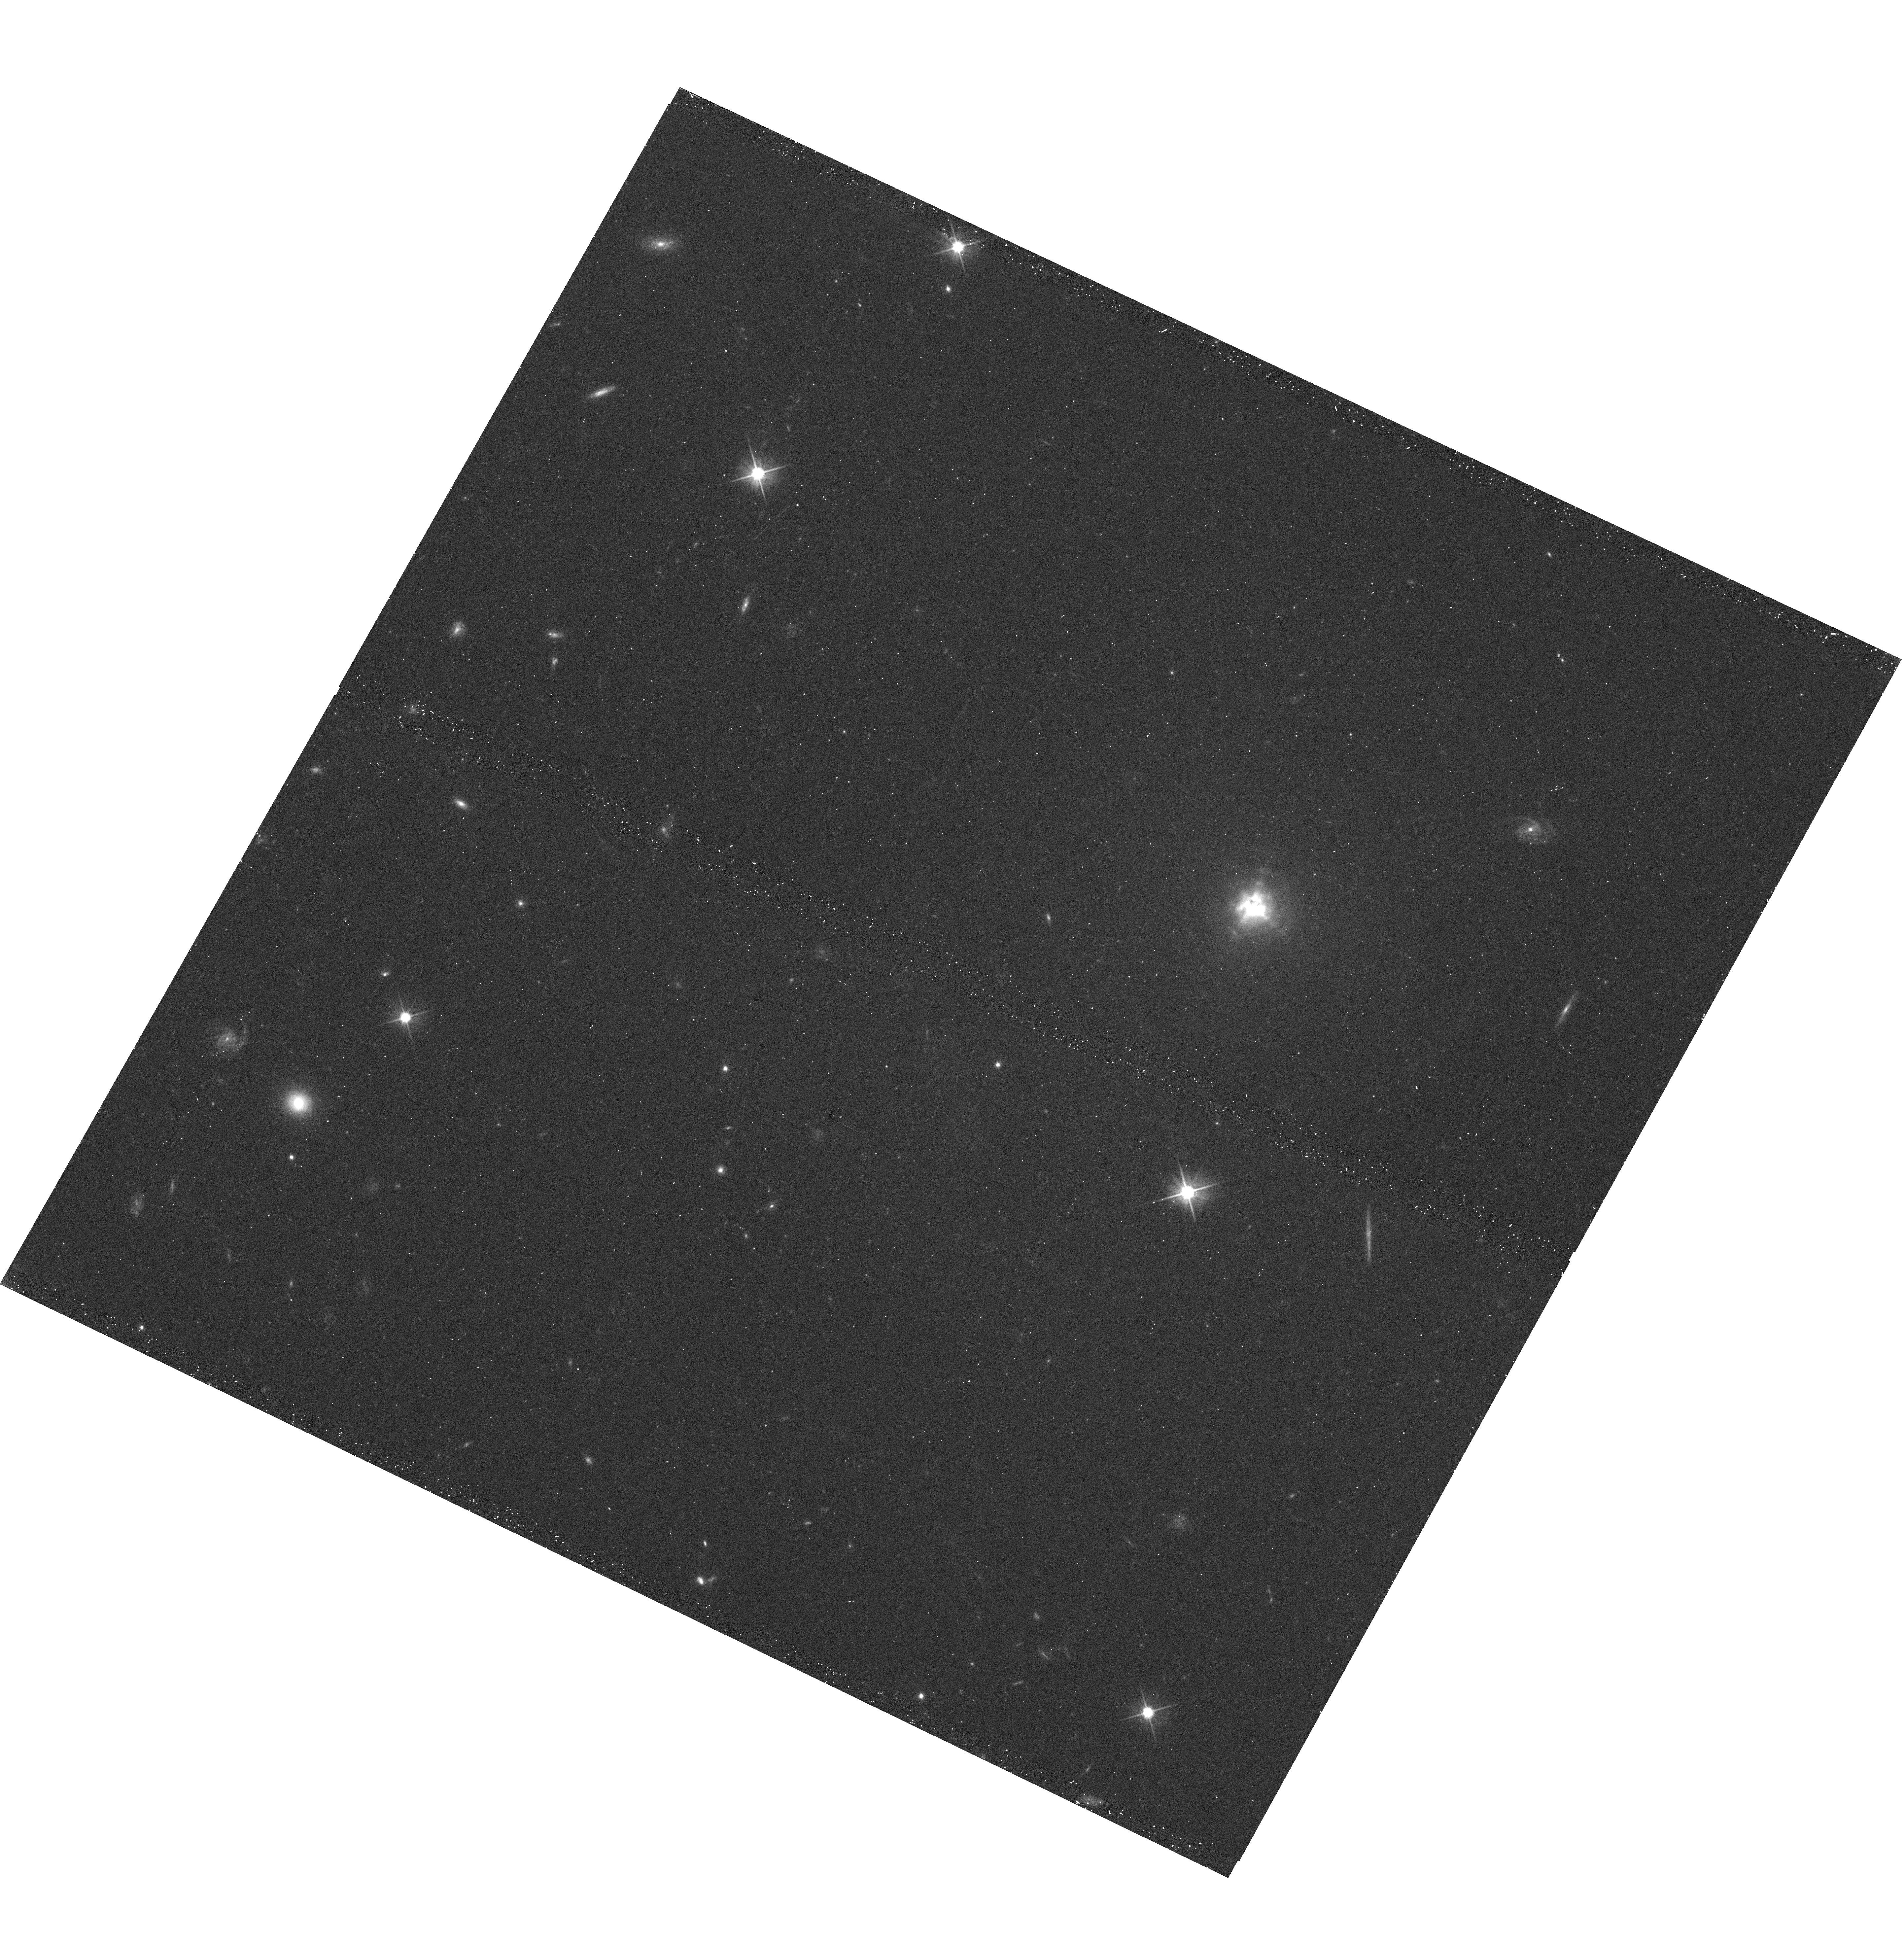
Target: IRC+10216
Instrument: WFC3/UVIS
Filter: F606W
Exposure: 12 min
Observation ID: hst_14501_03_wfc3_uvis_f606w_id4403

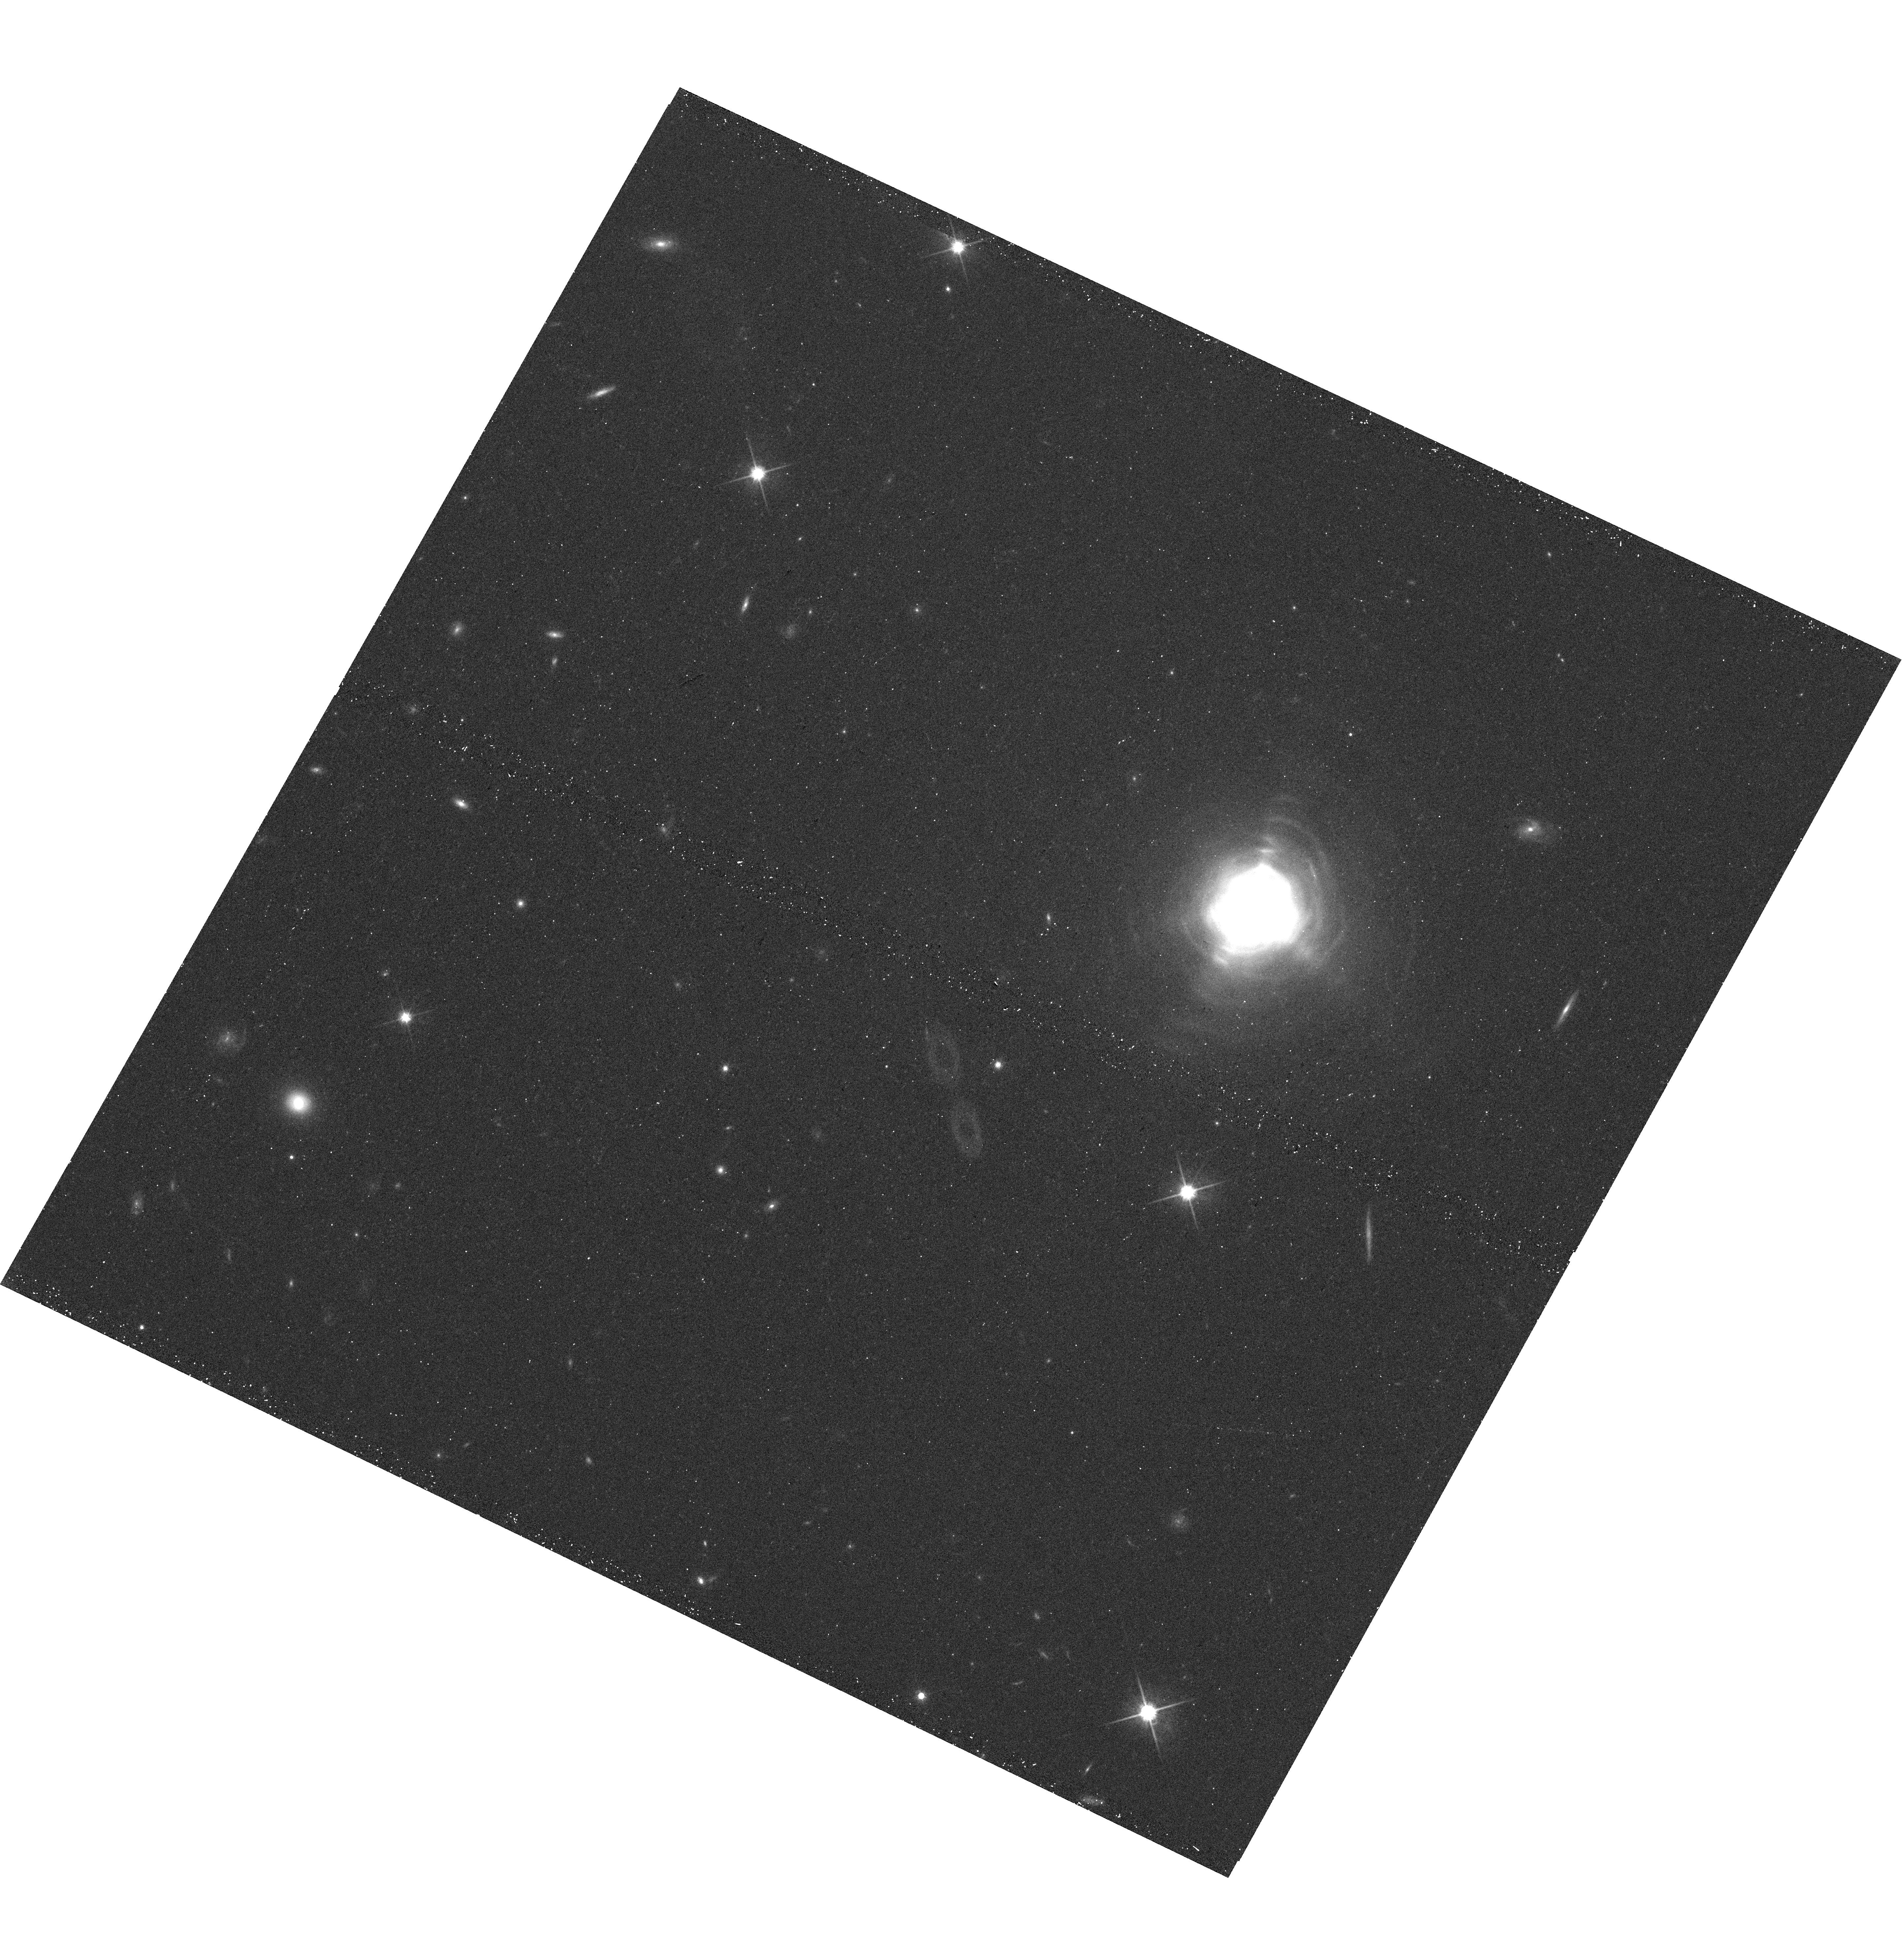
Target: IRC+10216
Instrument: WFC3/UVIS
Filter: F814W
Exposure: 12 min
Observation ID: hst_14501_03_wfc3_uvis_f814w_id4403

Confirming the wide binary companion of IRC+10216 (PI: Kim, Hyosun)

The latest HST optical images of the nearest carbon-rich asymptotic giant branch (AGB) star IRC+10216 revealed two point-like sources at the center of its circumstellar envelope (CSE). A plausible interpretation is that the dense inner envelope is clearing, and hence revealing the central binary stars and the associated structures. Since IRC+10216 has changed so dramatically in 10 years, more frequent monitoring is necessary. A similar dramatic change is also found in the near-infrared (NIR). The clumps detected over two decades have disappeared in a ground-based observation in Feb. 2016, leaving a single peak in H and K and two peaks in J. The second peak in J has a different color from that of the primary peak and its CSE, implying a different origin and thus supporting the identification as a companion star. In particular, its spectral peak is likely at a wavelength slightly shorter than J band, consistent with an M-type main-sequence star. However, its correspondance with the optical source is not conclusive because of the small field of view of the ground-based NIR observations, traded with the high resolution using the adaptive optics. In order to confirm/refute the identication of the AGB star IRC+10216 and its companion and to monitor the evolution of its CSE, we propose for WFC3 snapshots in two UVIS bands and one IR band to simultaneously achieve (1) high resolution and (2) large field of view for astrometry. This would be the first confirmation of a "main-sequence companion" consisting a "wide binary" with an AGB star, which is the major category of missing companions of evolved stars. This observation is optimized near the light curve minimum, which is now.